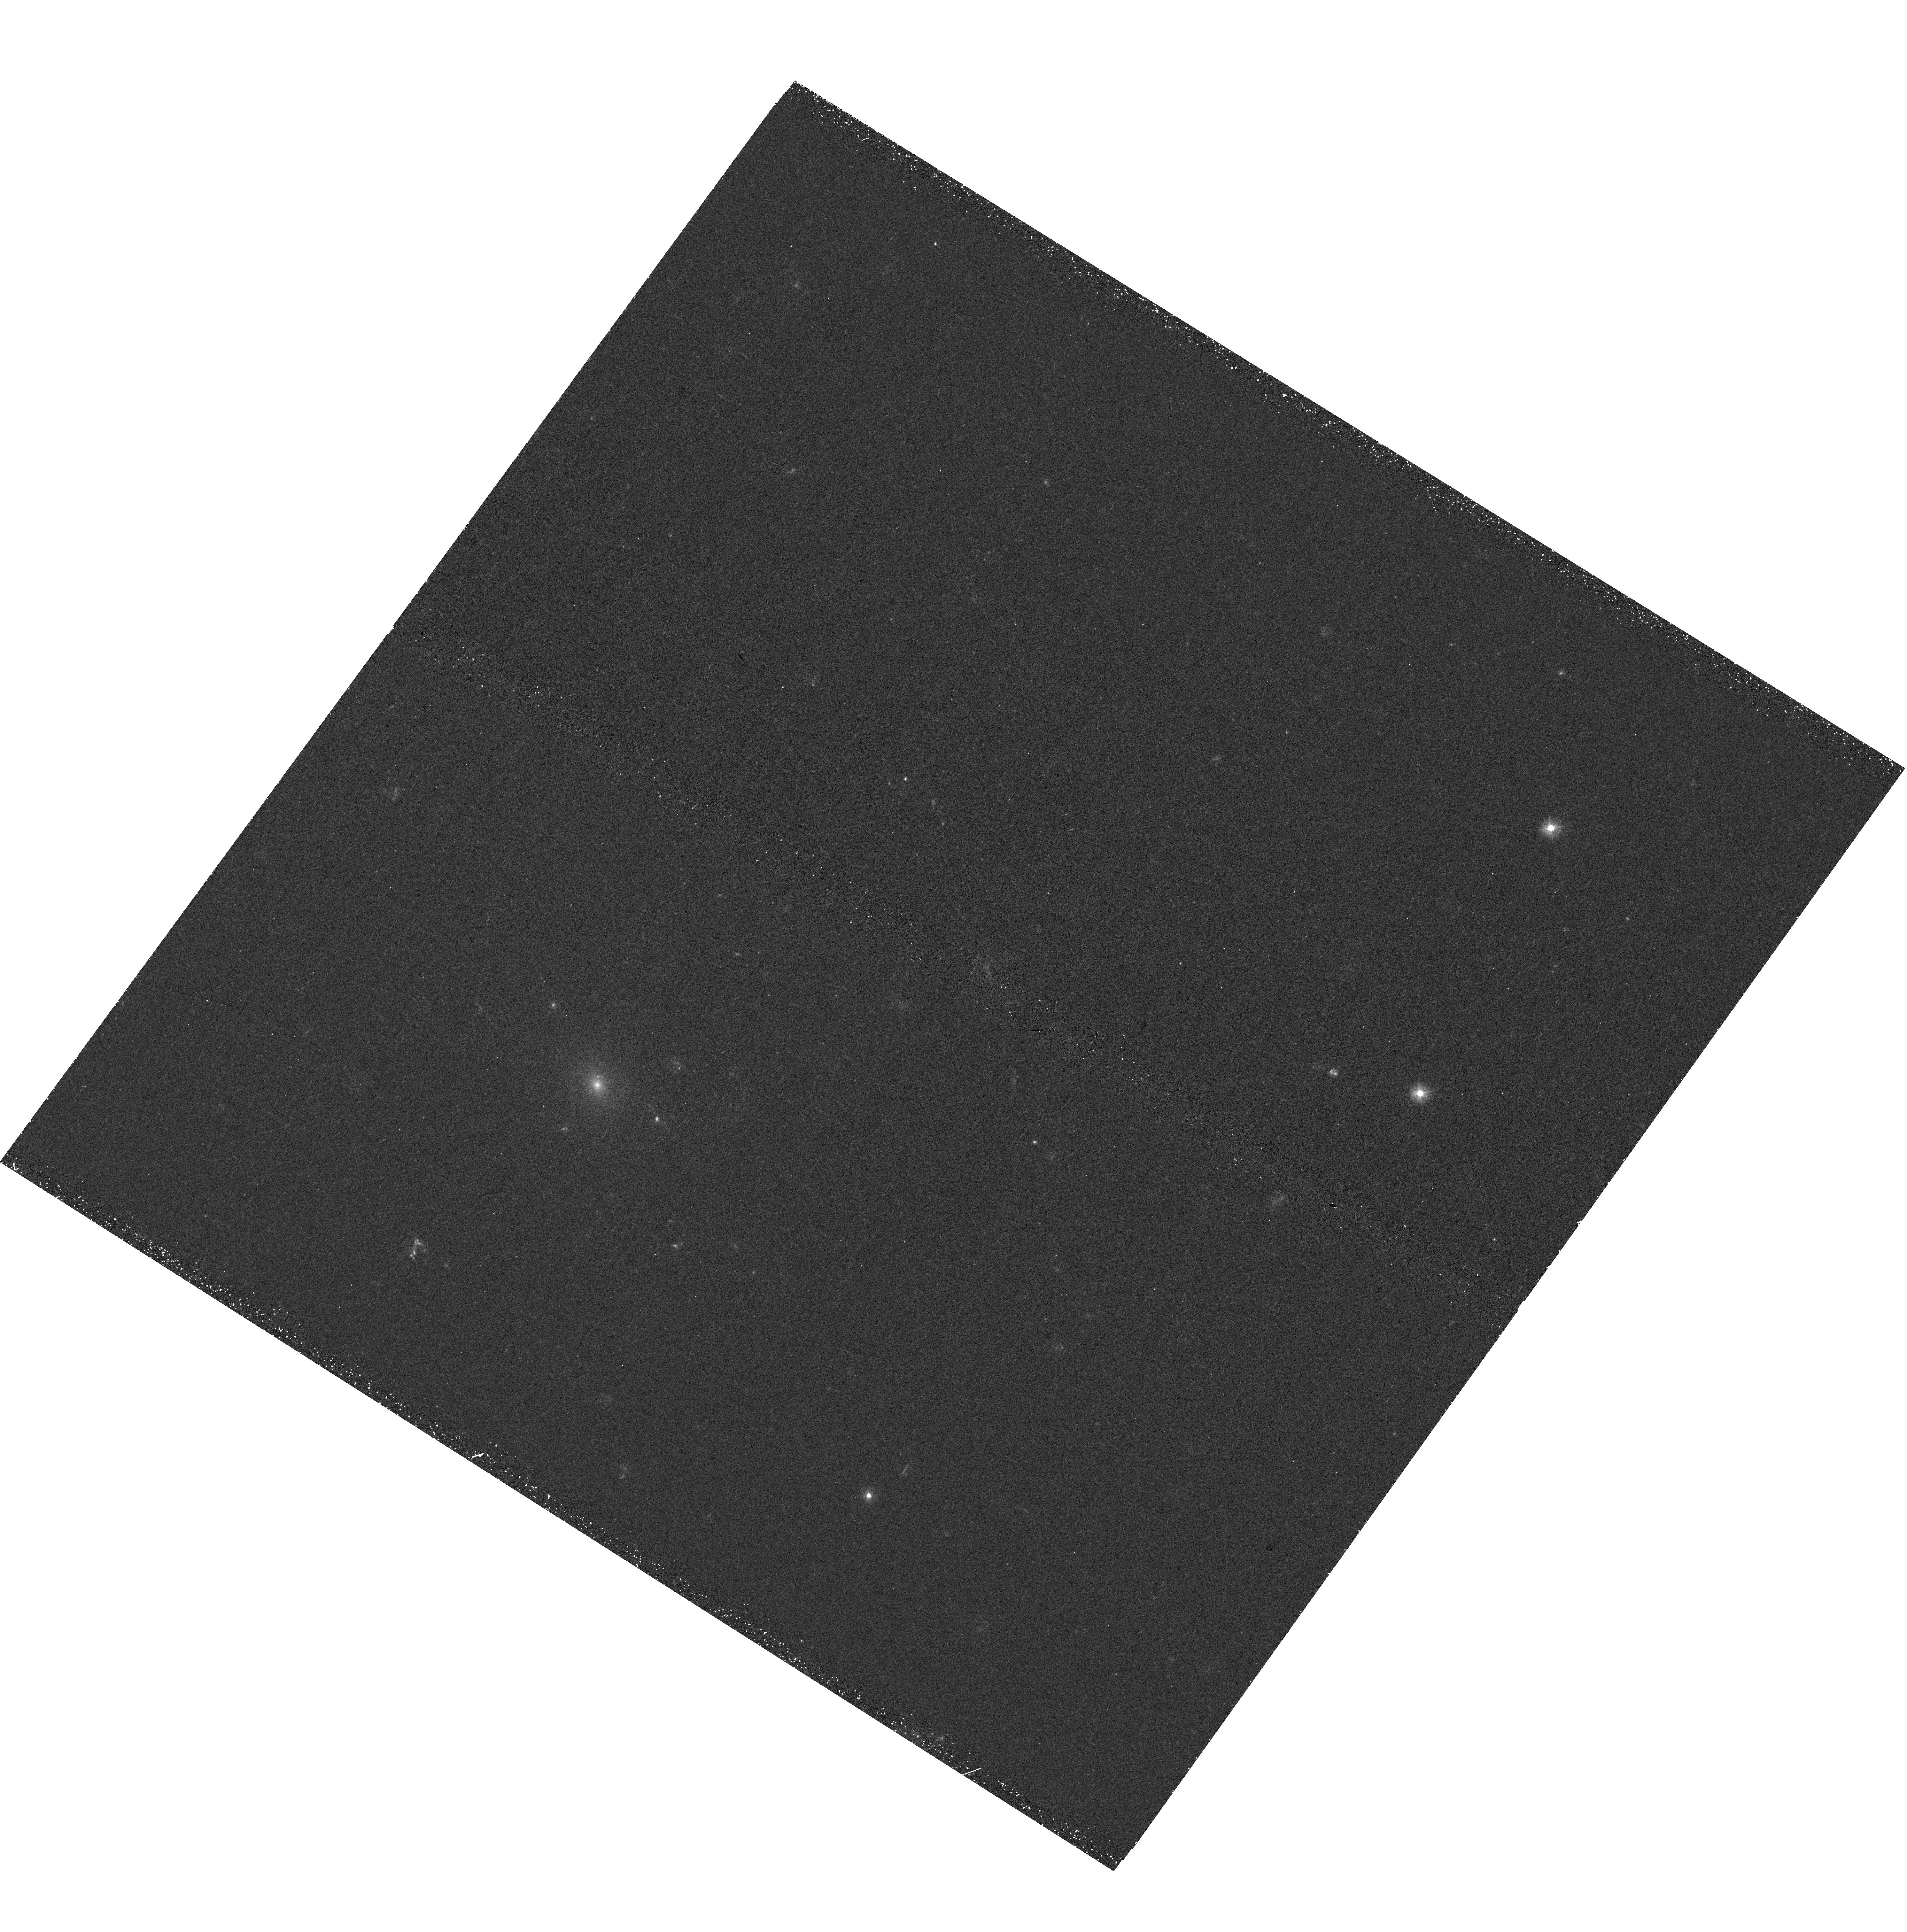
Target: PS1-12SK
Instrument: WFC3/UVIS
Filter: F300X
Exposure: 45 min
Observation ID: hst_15236_03_wfc3_uvis_f300x_idhi03

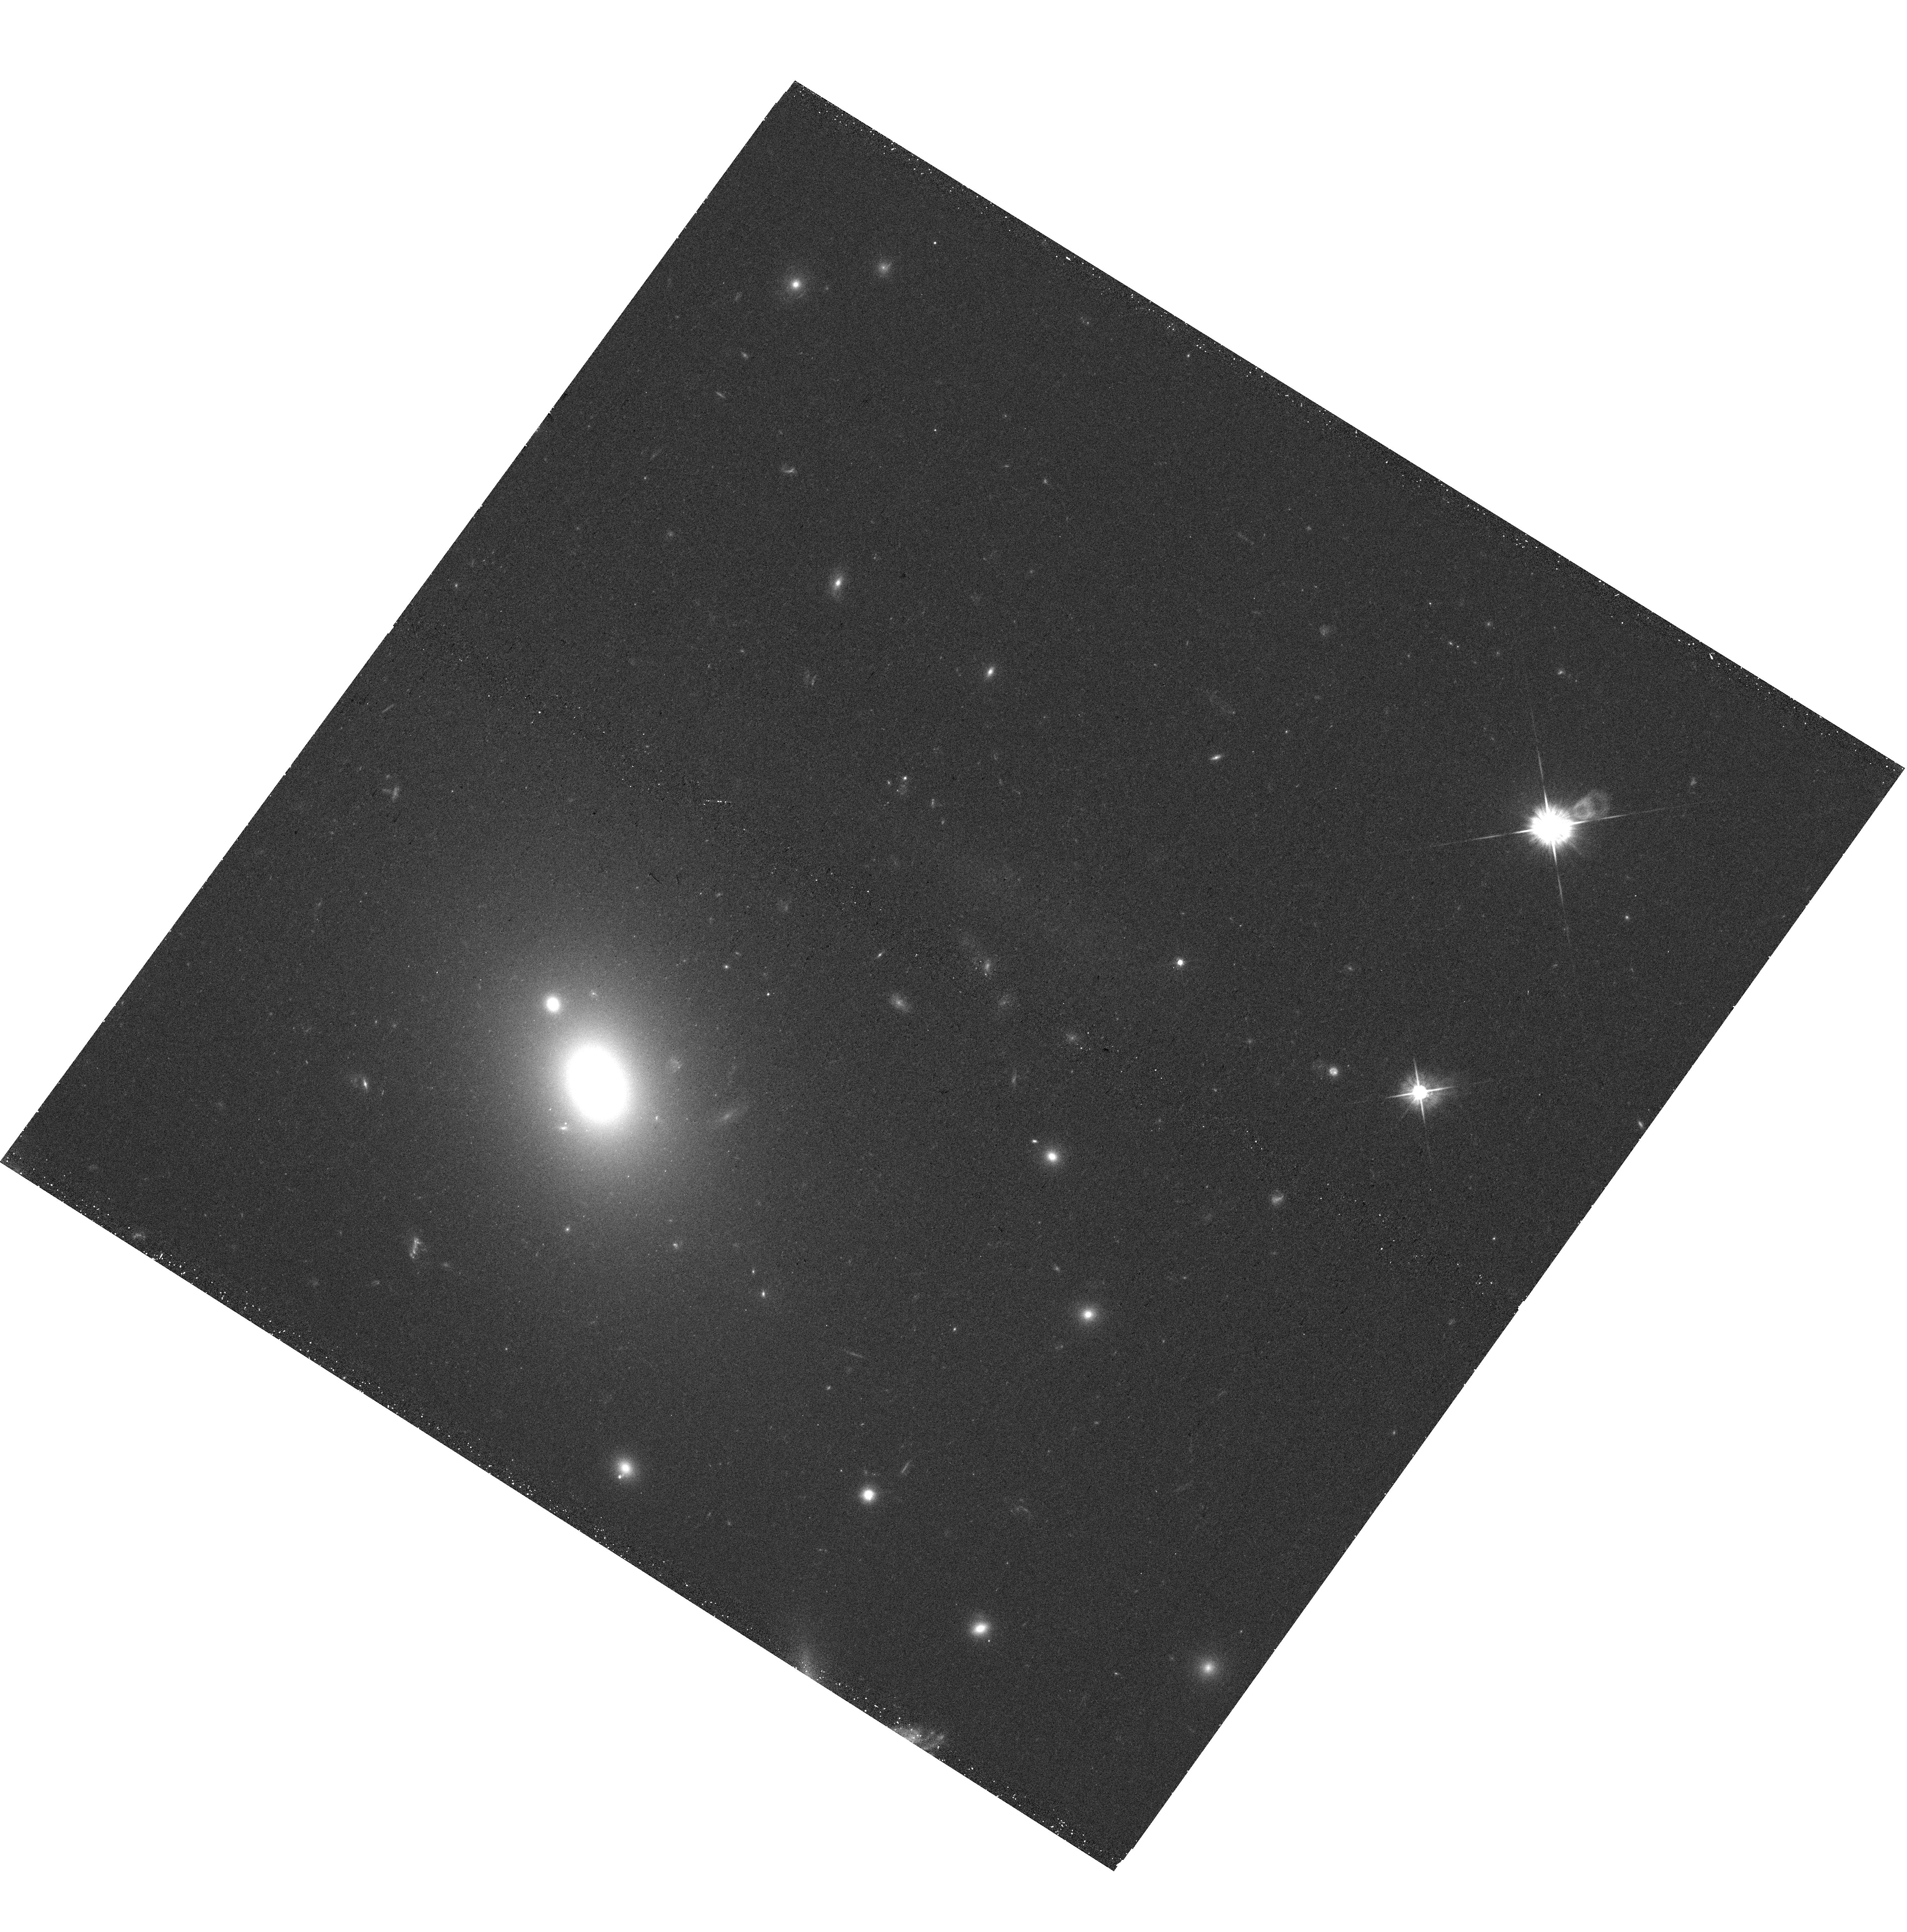
Target: PS1-12SK
Instrument: WFC3/UVIS
Filter: F625W
Exposure: 18 min
Observation ID: hst_15236_05_wfc3_uvis_f625w_idhi05

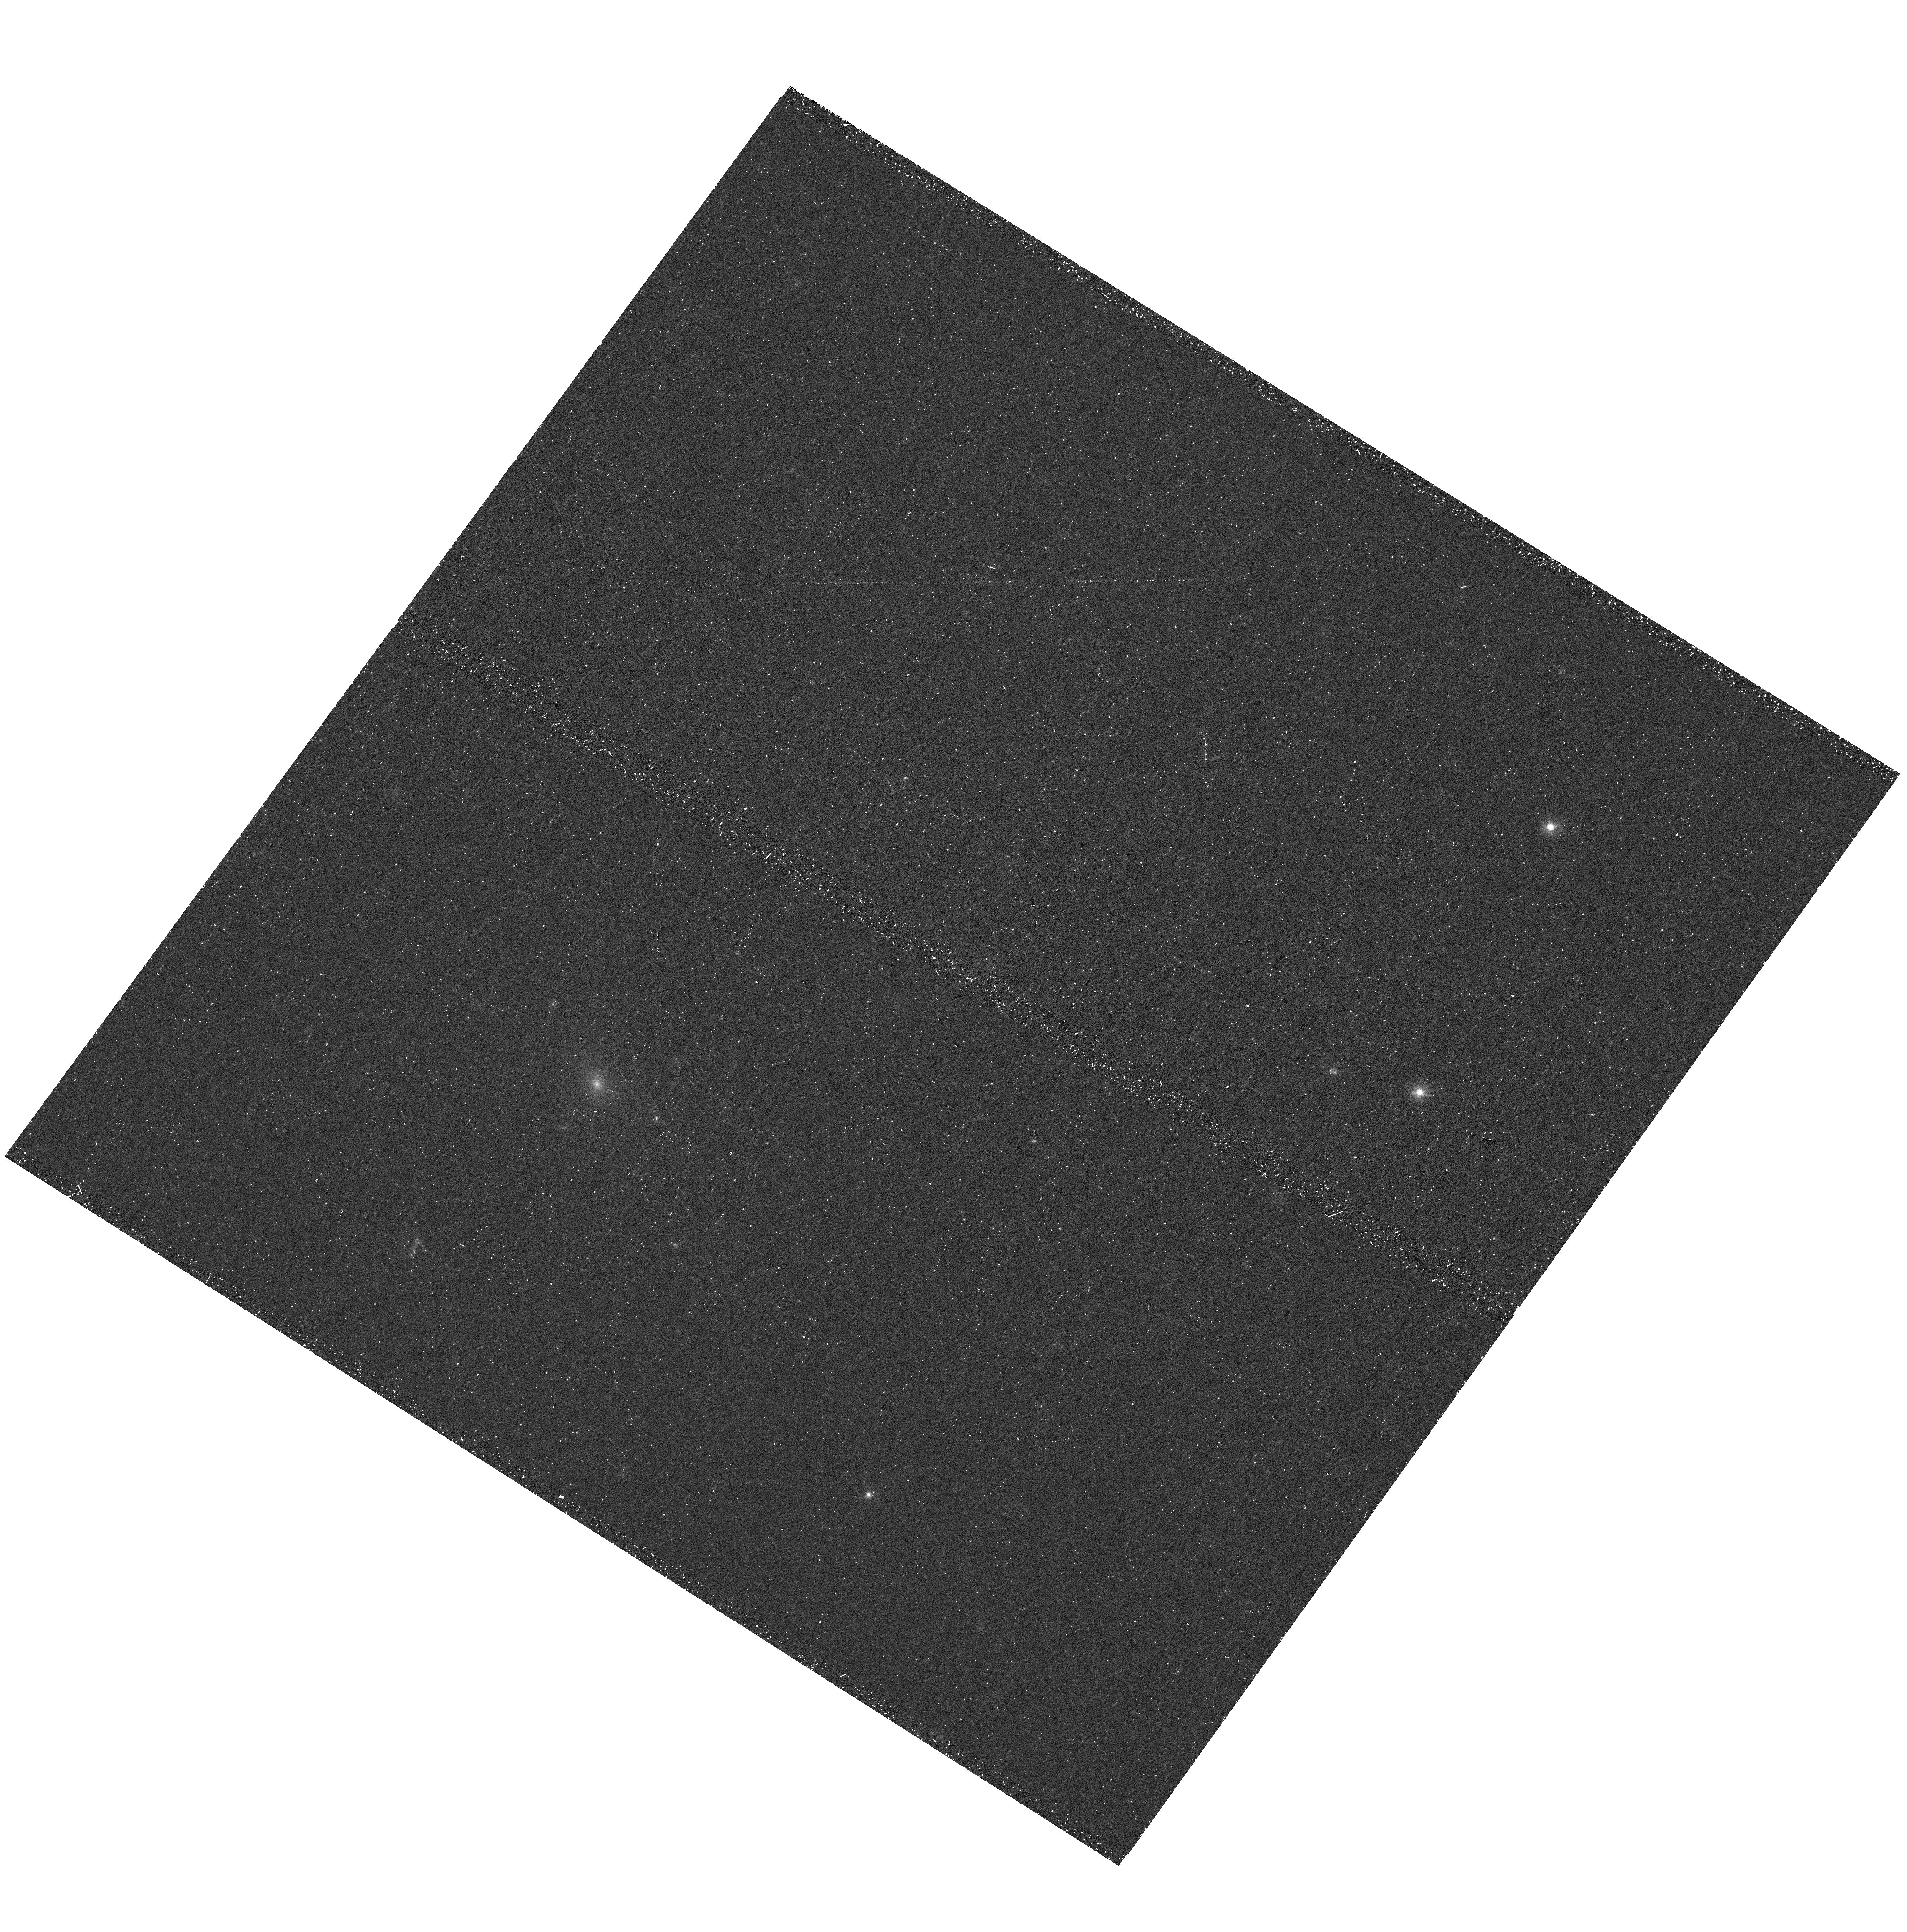
Target: PS1-12SK
Instrument: WFC3/UVIS
Filter: F300X
Exposure: 22 min
Observation ID: hst_15236_05_wfc3_uvis_f300x_idhi05

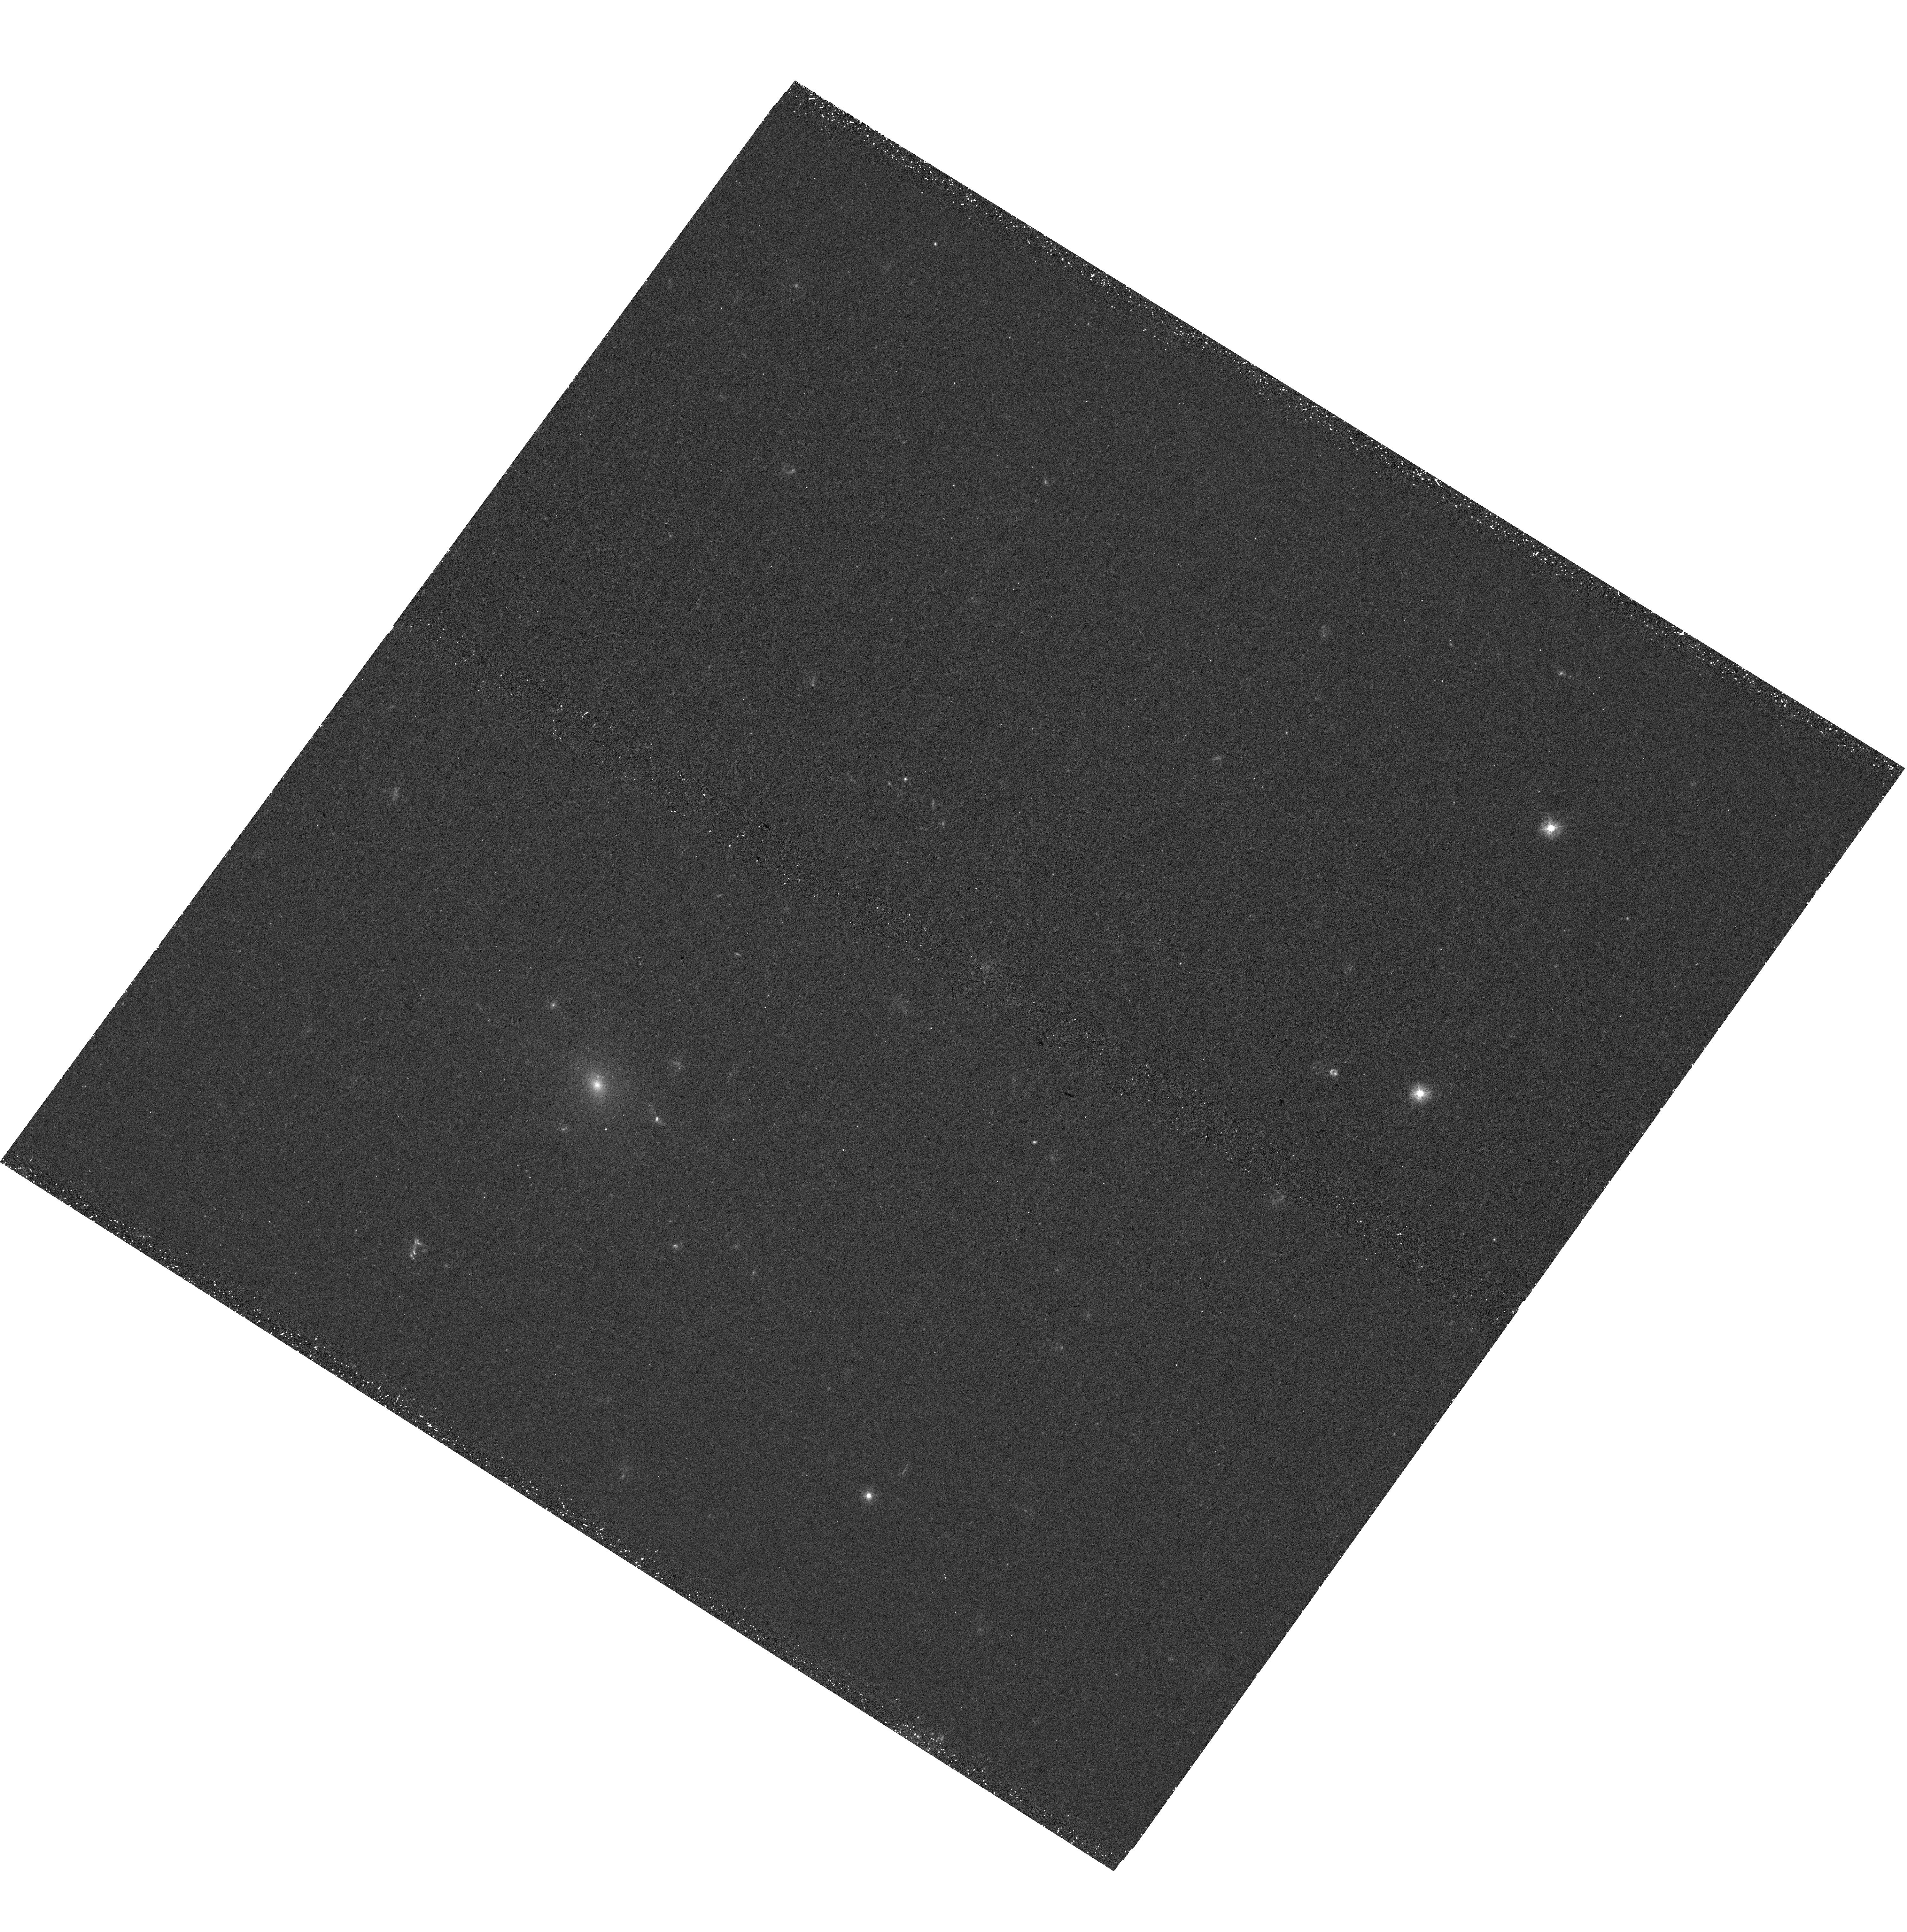
Target: PS1-12SK
Instrument: WFC3/UVIS
Filter: F300X
Exposure: 45 min
Observation ID: hst_15236_02_wfc3_uvis_f300x_idhi02

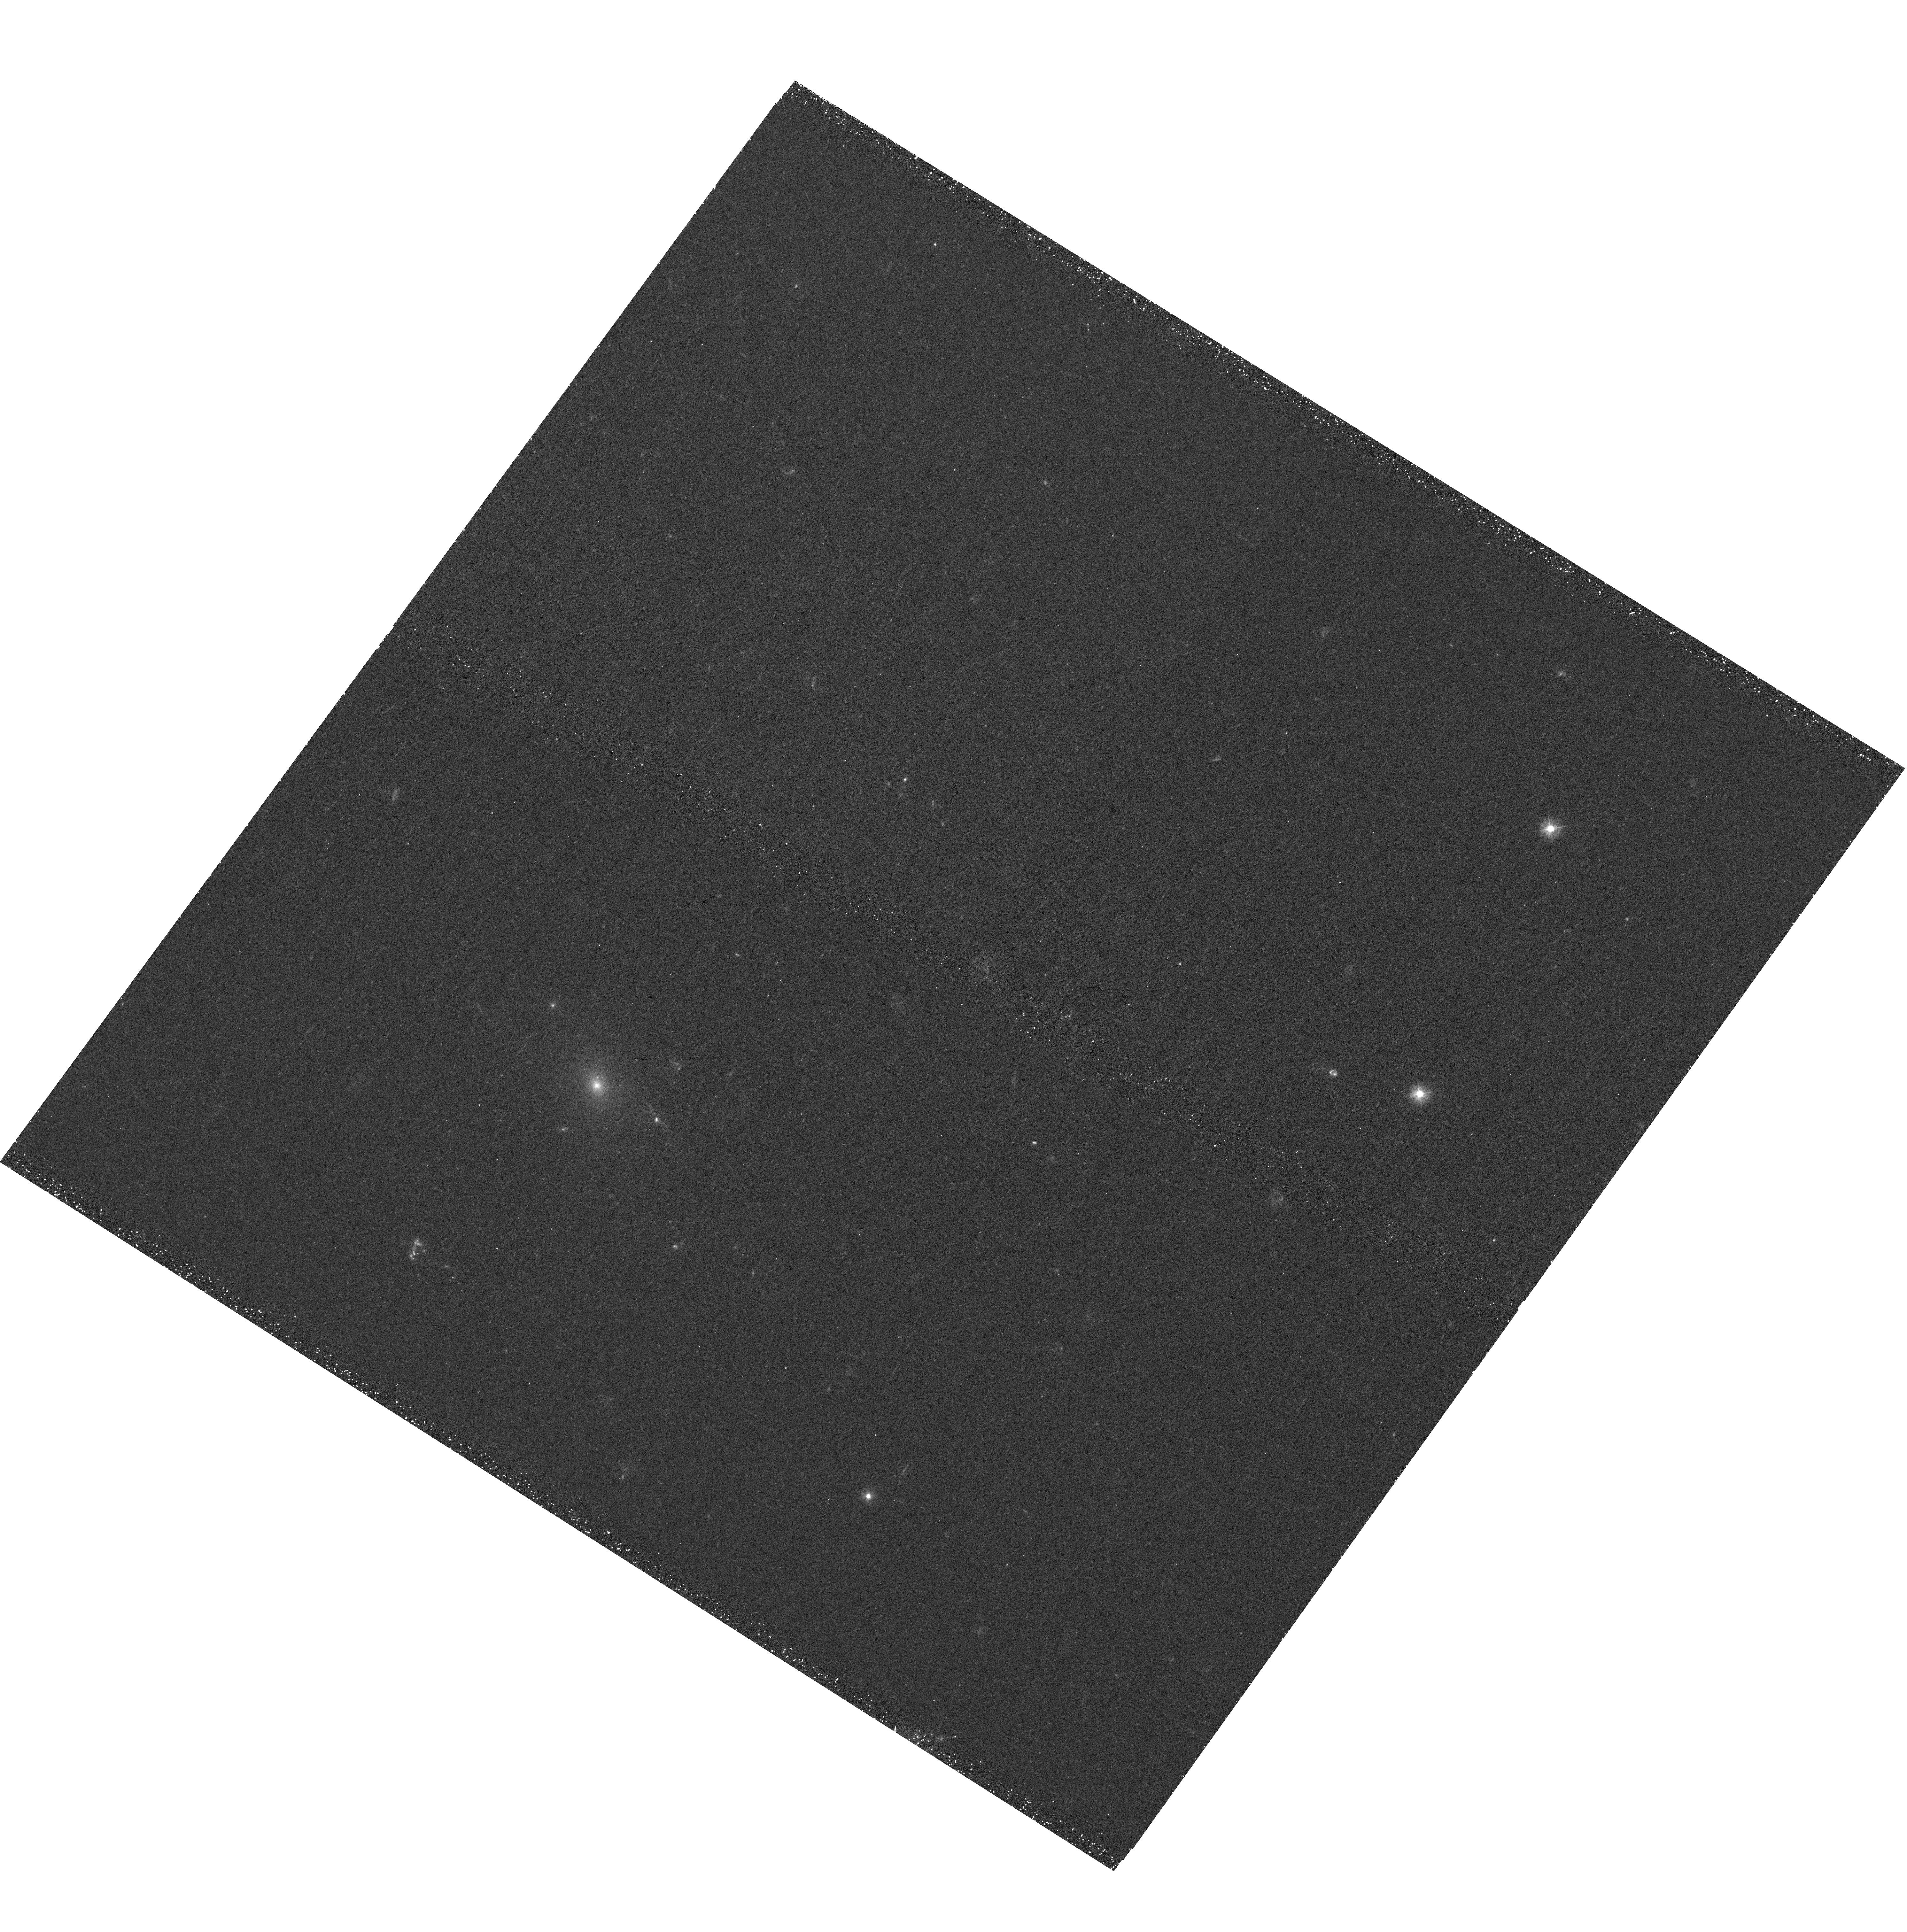
Target: PS1-12SK
Instrument: WFC3/UVIS
Filter: F300X
Exposure: 45 min
Observation ID: hst_15236_01_wfc3_uvis_f300x_idhi01

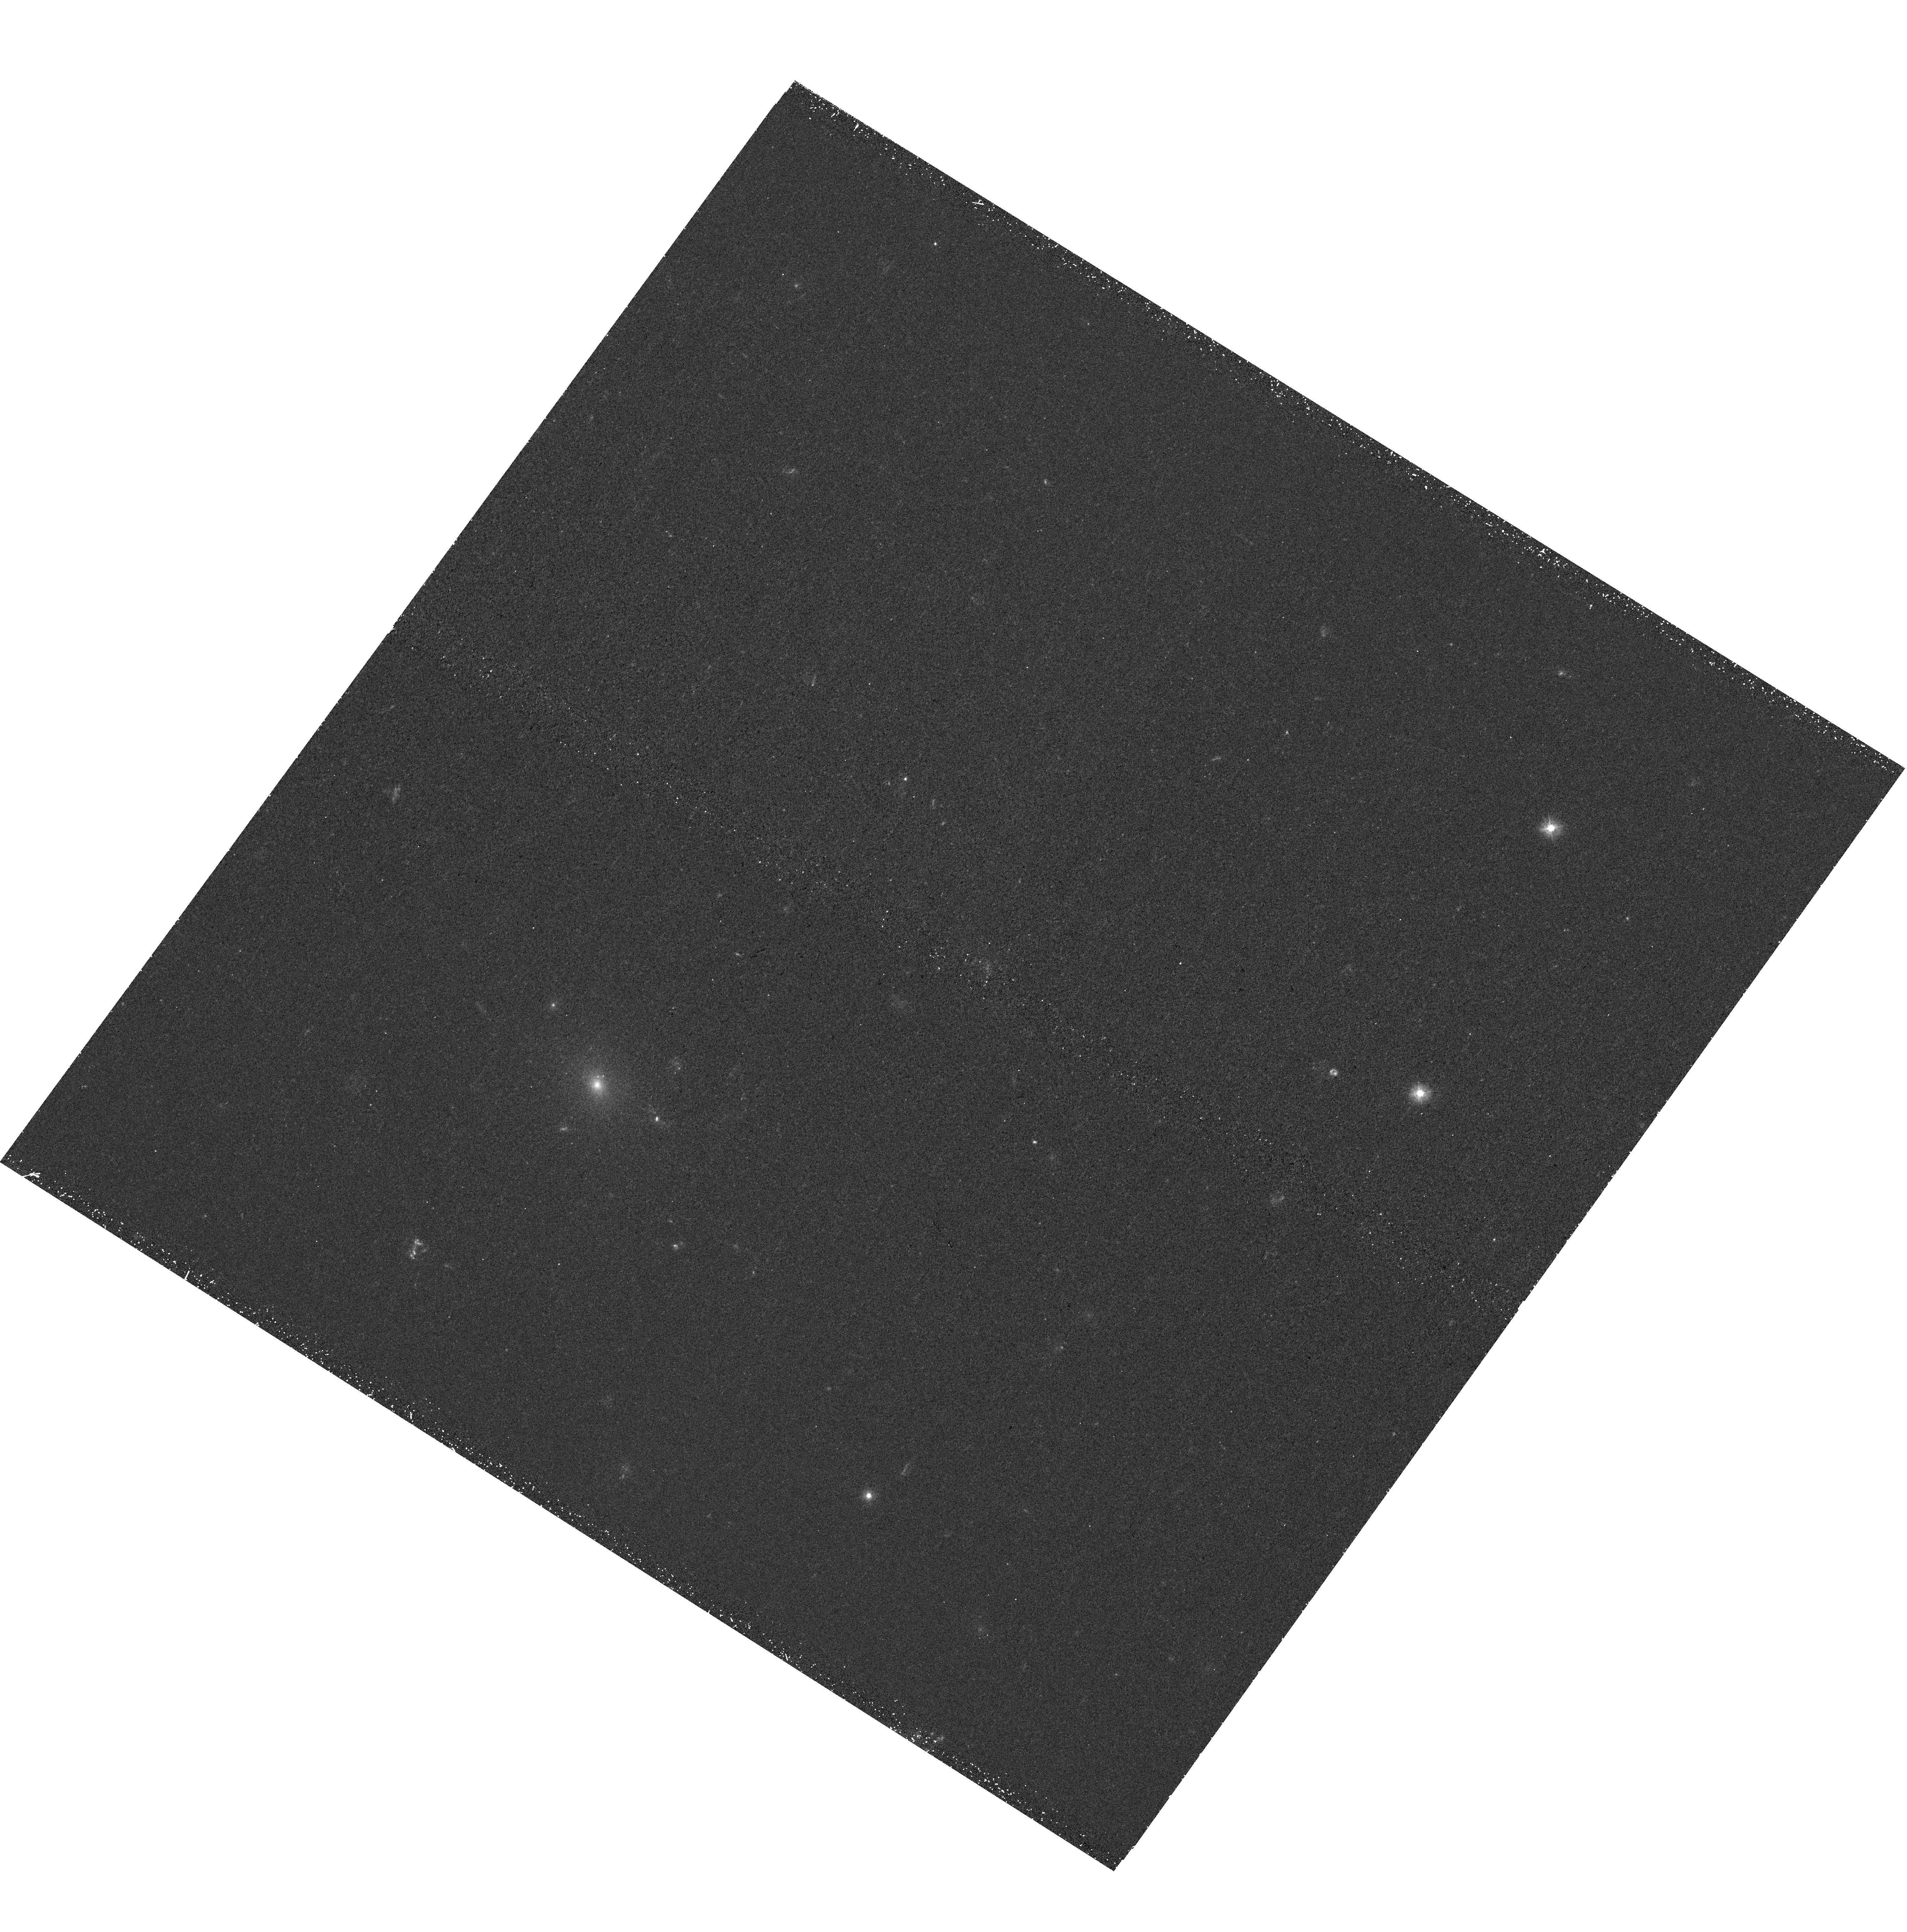
Target: PS1-12SK
Instrument: WFC3/UVIS
Filter: F300X
Exposure: 45 min
Observation ID: hst_15236_04_wfc3_uvis_f300x_idhi04

The mystery of a supposed massive star exploding in a brightest cluster galaxy (PI: Hosseinzadeh, Griffin)

Most of the diversity of core-collapse supernovae results from late-stage mass loss by their progenitor stars. Supernovae that interact with circumstellar material (CSM) are a particularly good probe of these last stages of stellar evolution. Type Ibn supernovae are a rare and poorly understood class of hydrogen-poor explosions that show signs of interaction with helium-rich CSM. The leading hypothesis is that they are explosions of very massive Wolf-Rayet stars in which the supernova ejecta excites material previously lost by stellar winds. These massive stars have very short lifetimes, and therefore should only found in actively star-forming galaxies. However, PS1-12sk is a Type Ibn supernova found on the outskirts of a giant elliptical galaxy. As this is extraordinary unlikely, we propose to obtain deep UV images of the host environment of PS1-12sk in order to map nearby star formation and/or find a potential unseen star-forming host. If star formation is detected, its amount and location will provide deep insights into the progenitor picture for the poorly-understood Type Ibn class. If star formation is still not detected, these observations would challenge the well-accepted hypothesis that these are core-collapse supernovae at all.